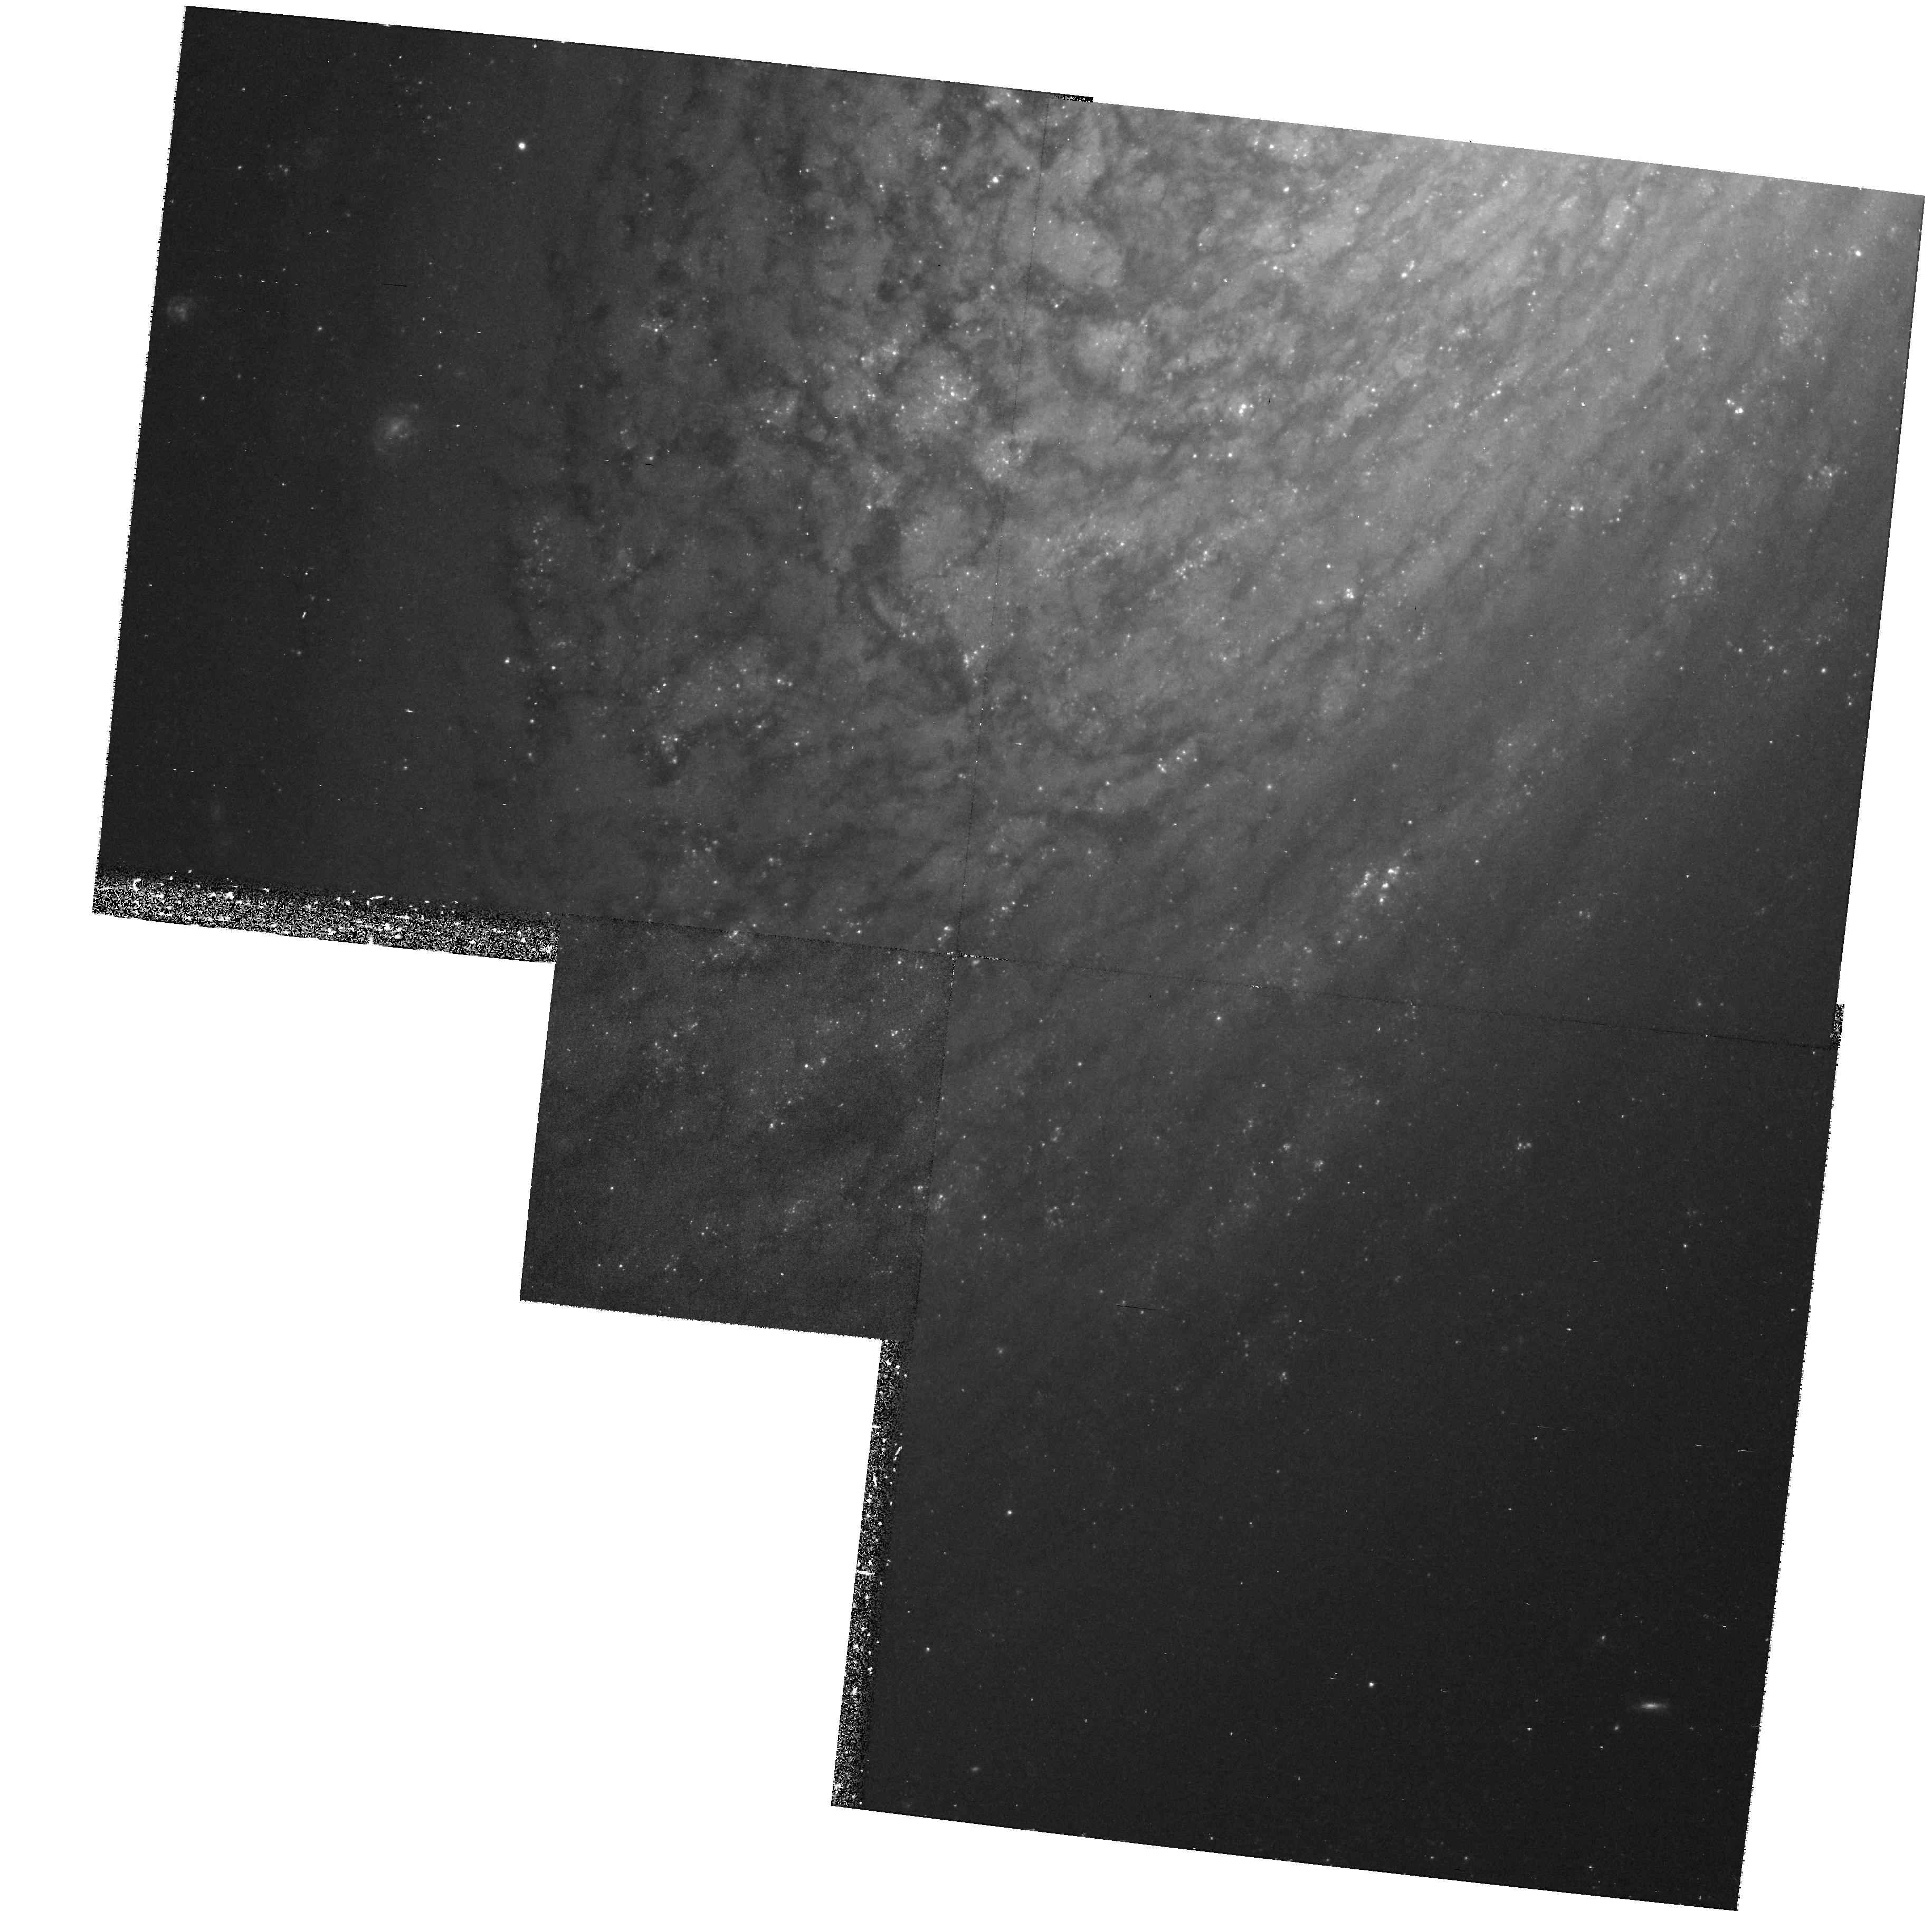
Target: NGC2841. Instrument: WFPC2/PC. Filter: F555W. Exposure: 37 min. Observation ID: hst_8322_06_wfpc2_pc_f555w_u5gc06

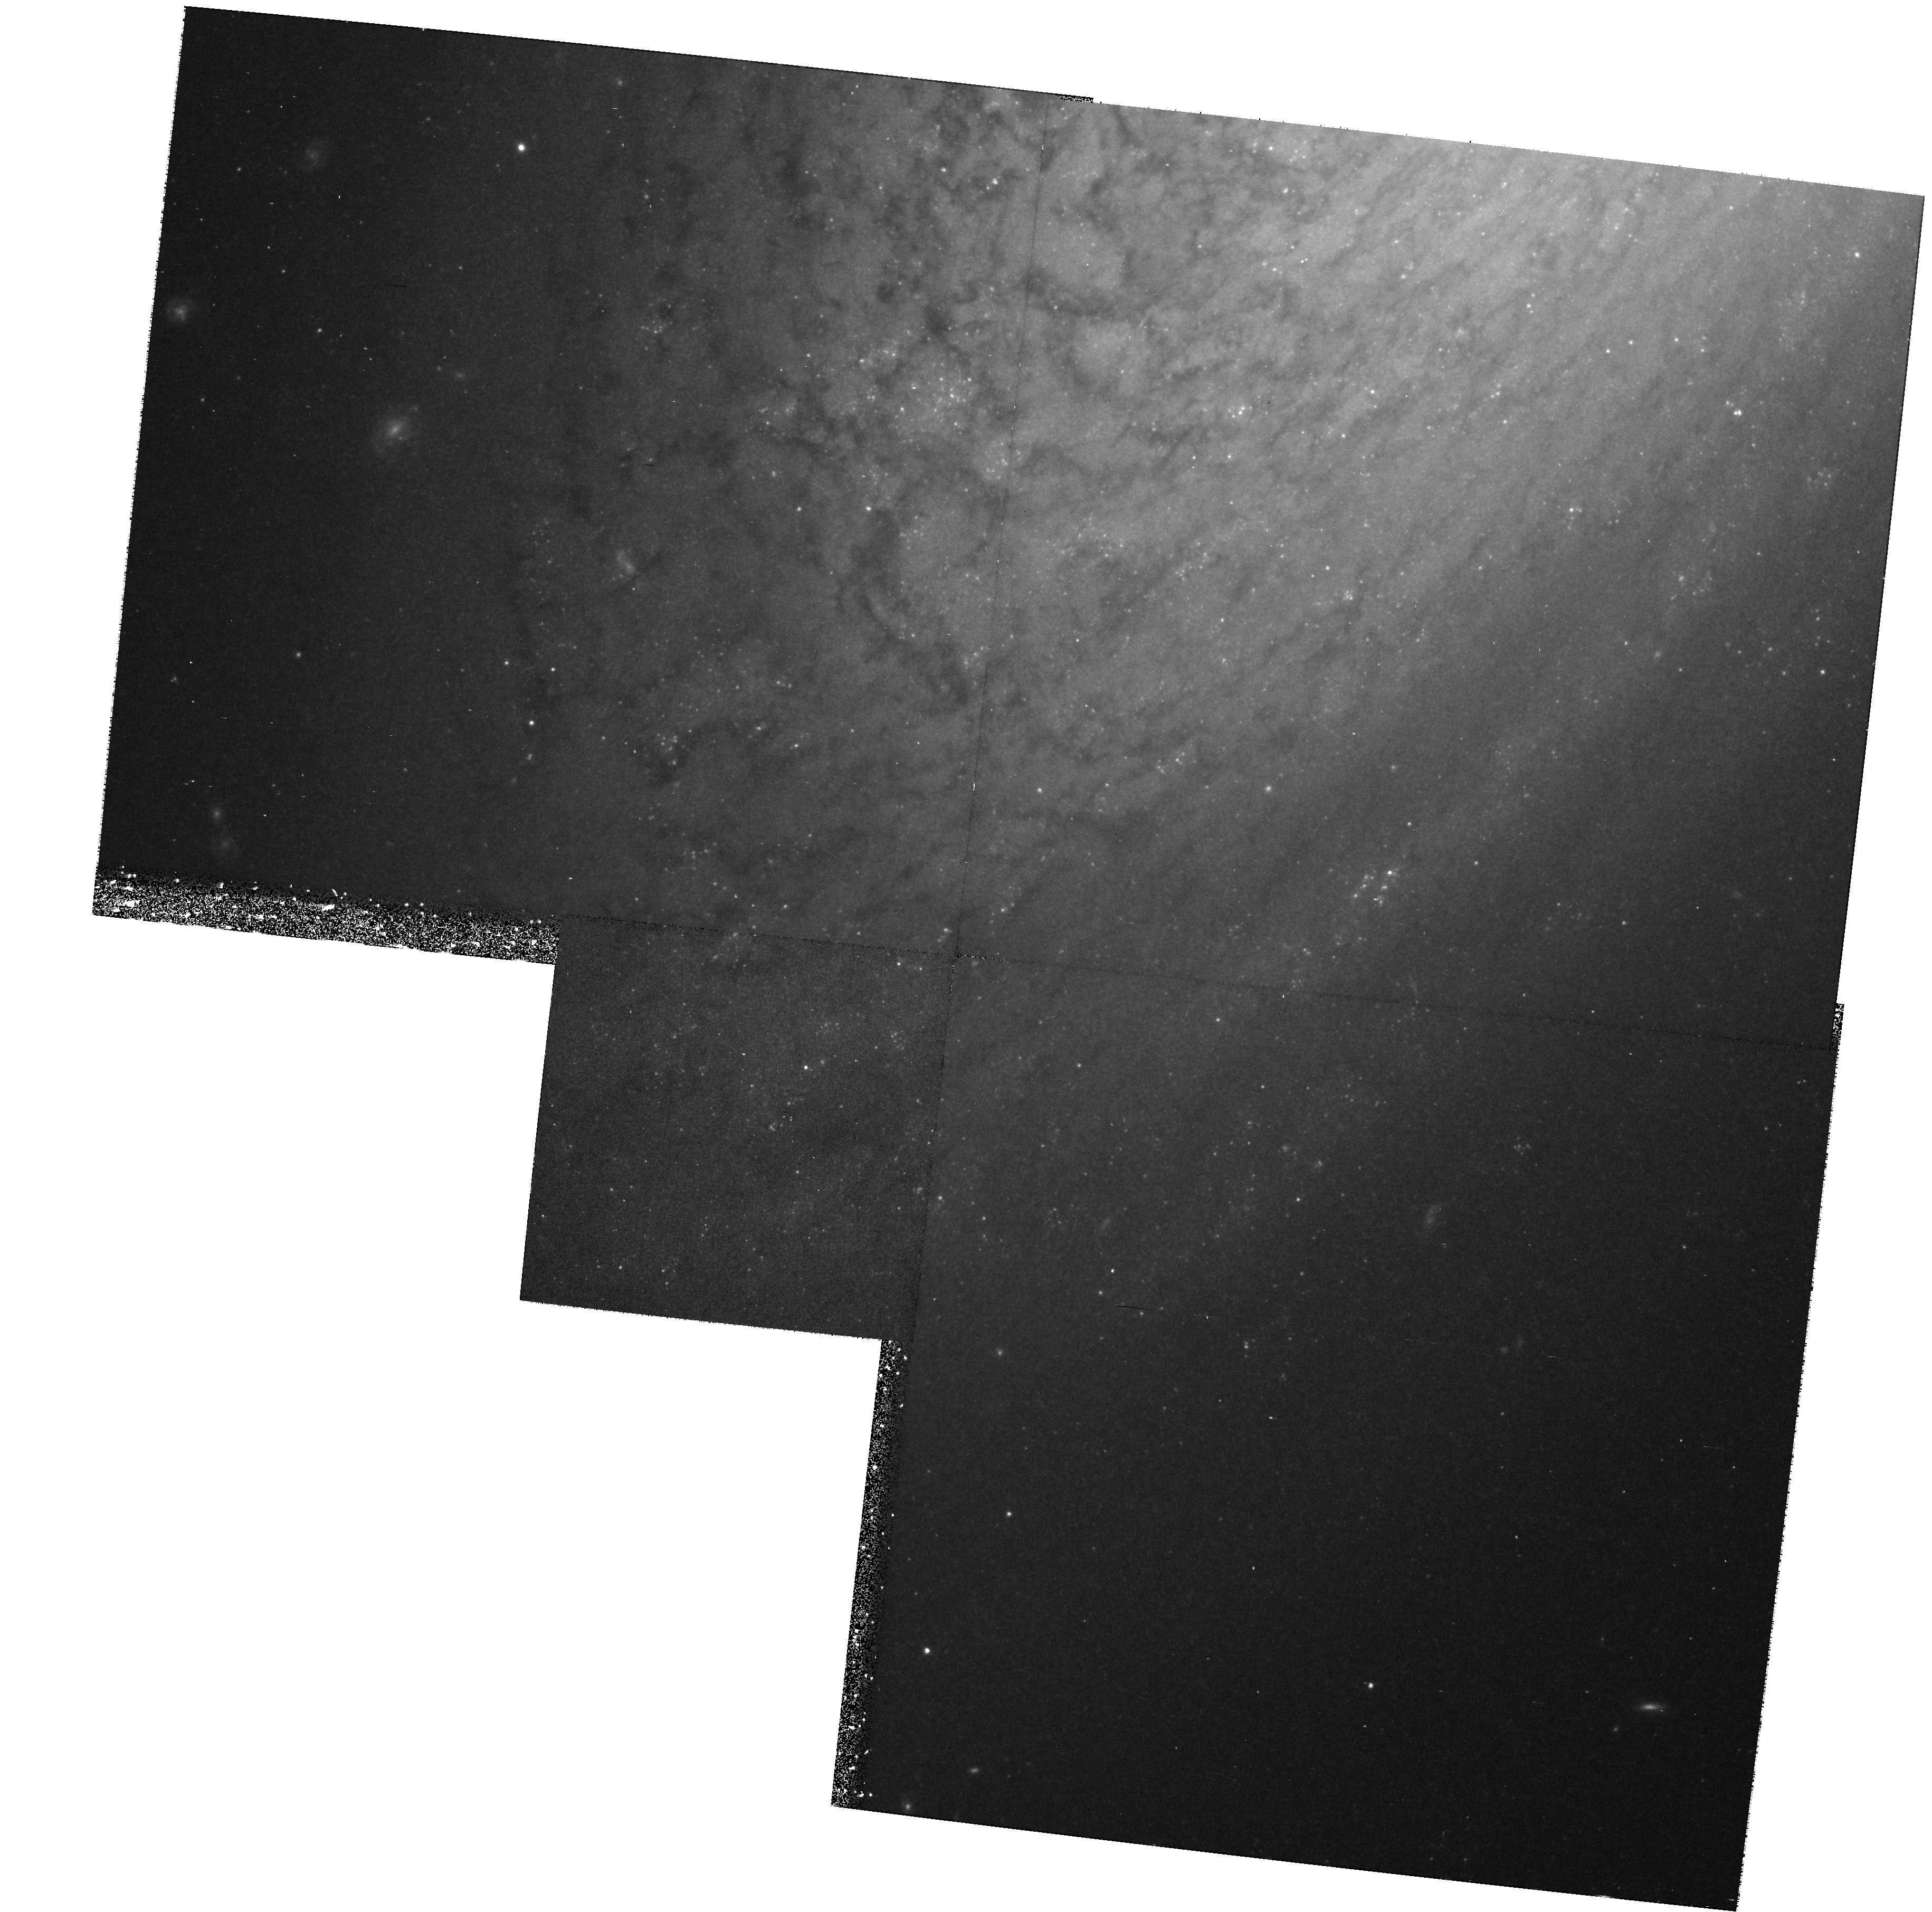
Target: NGC2841. Instrument: WFPC2/PC. Filter: F814W. Exposure: 37 min. Observation ID: hst_8322_07_wfpc2_pc_f814w_u5gc07

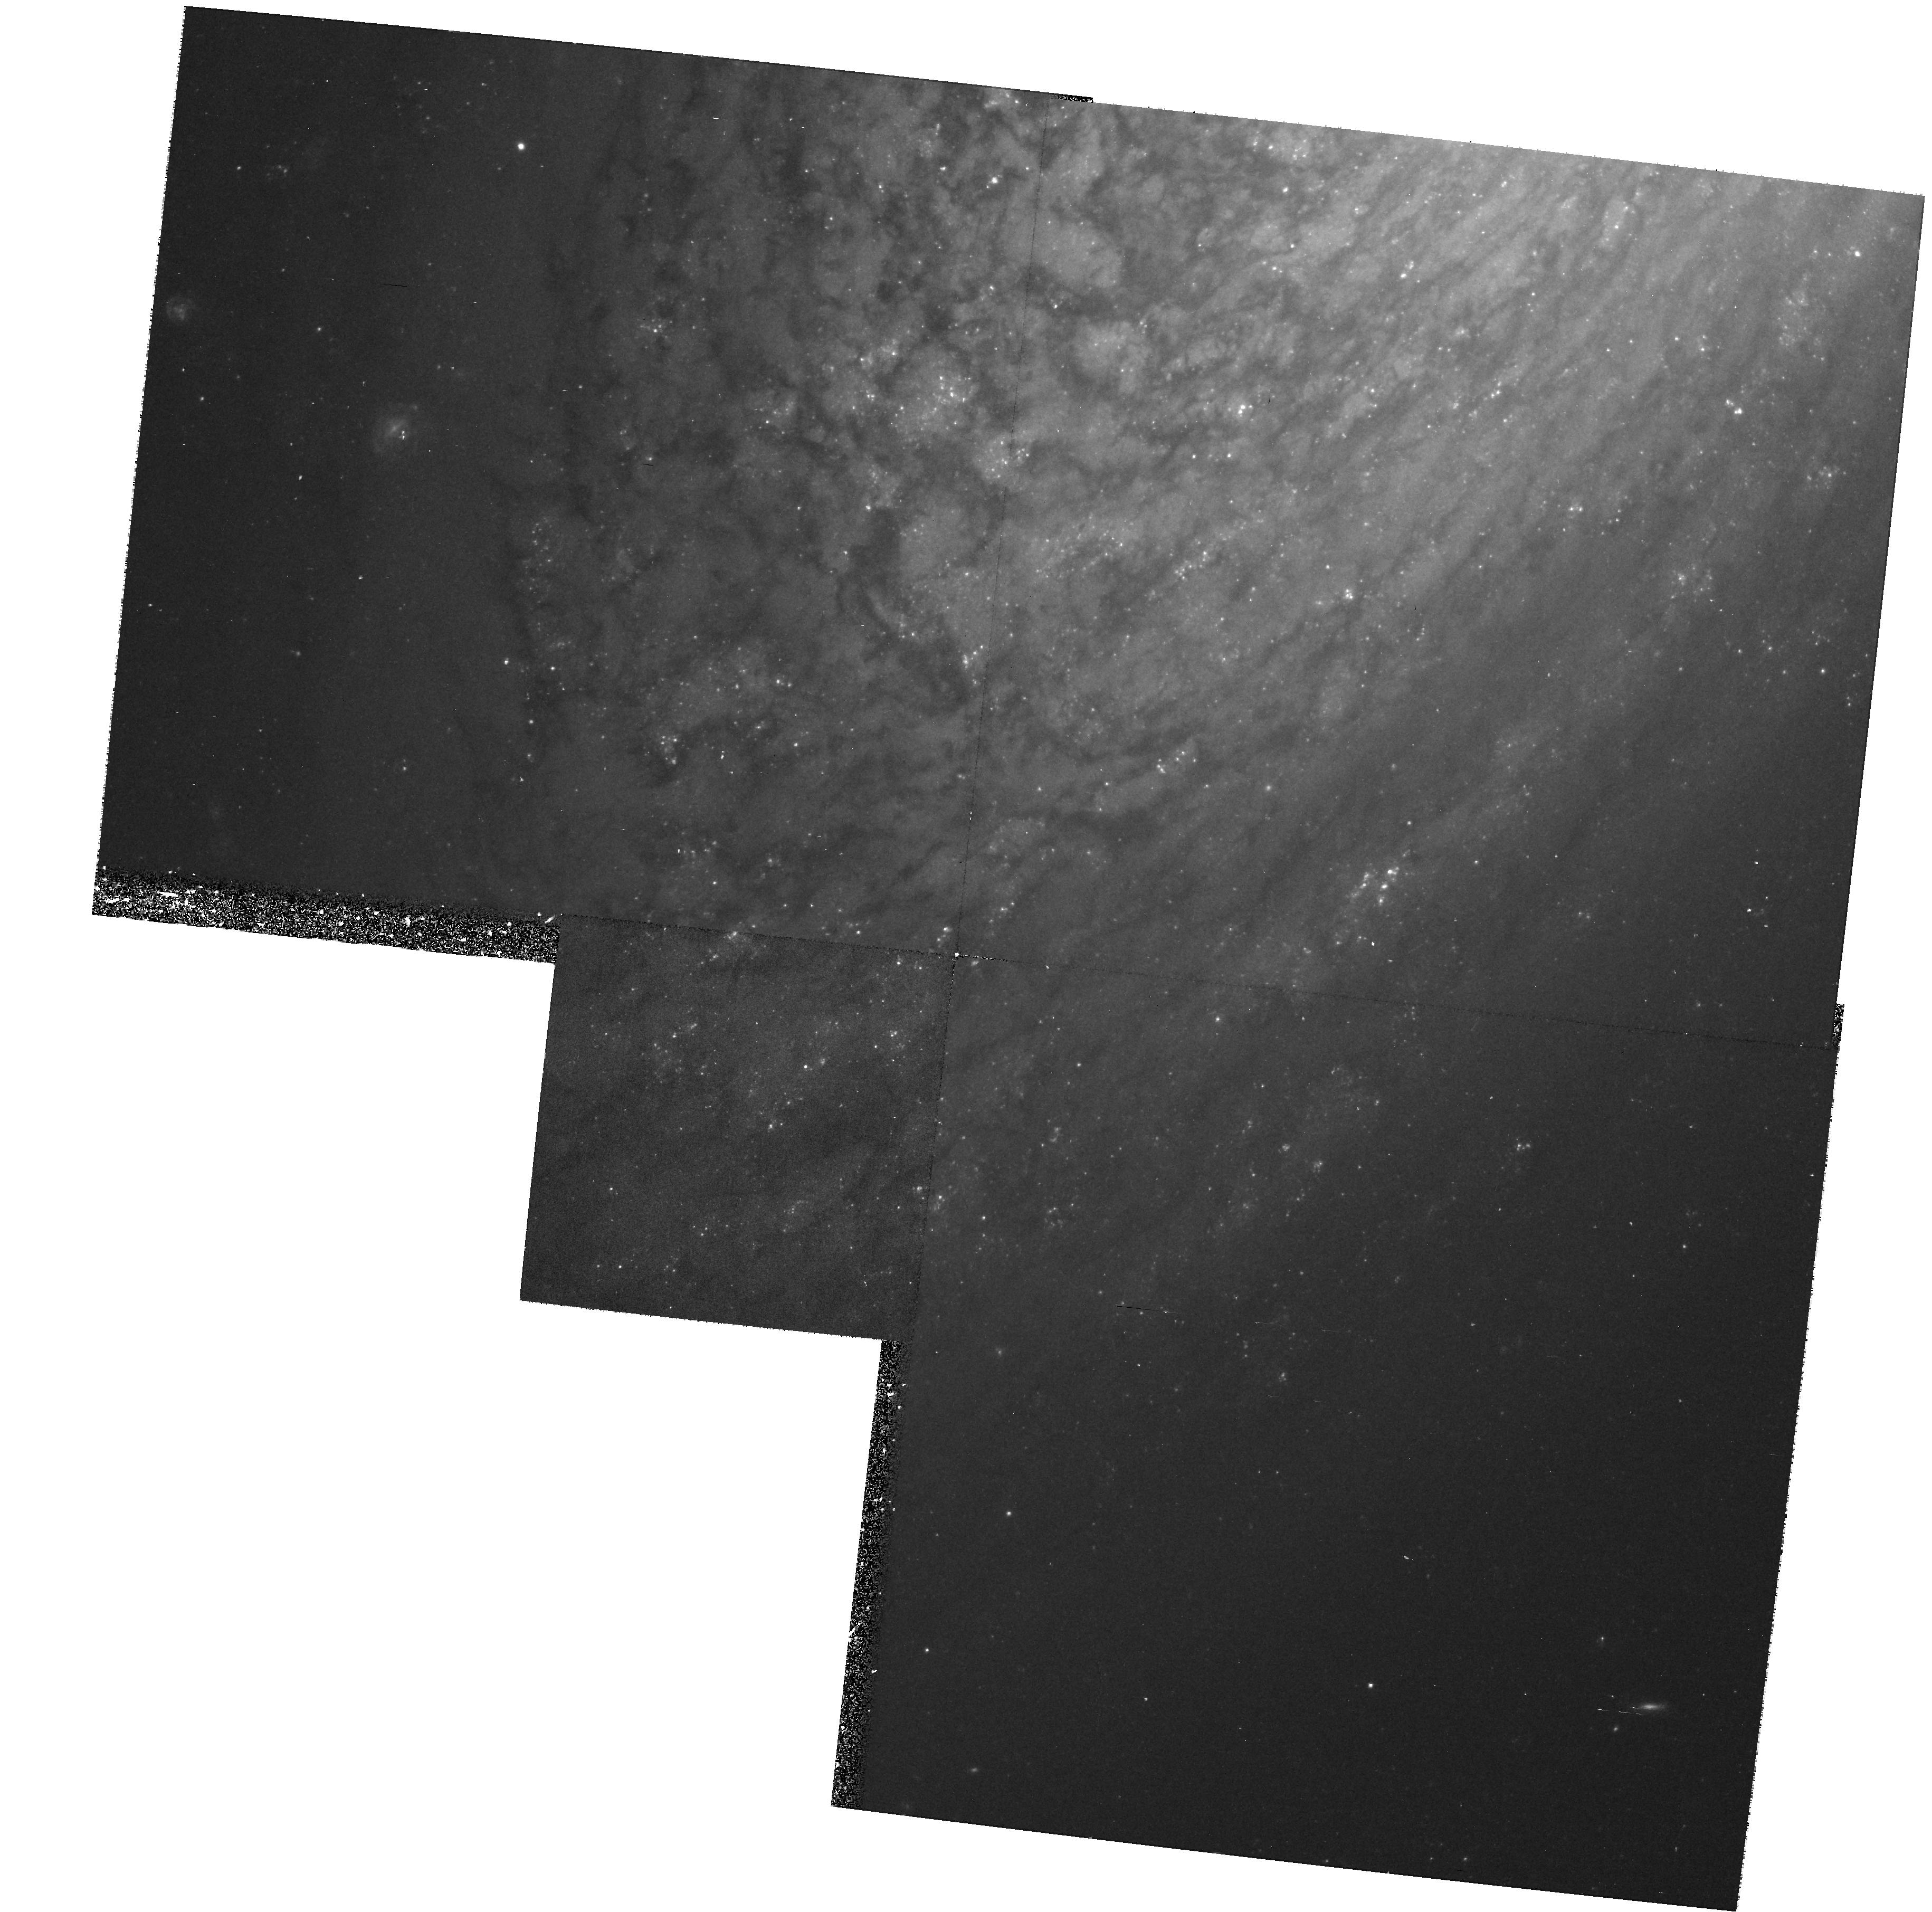
Target: NGC2841. Instrument: WFPC2/PC. Filter: F555W. Exposure: 37 min. Observation ID: hst_8322_01_wfpc2_pc_f555w_u5gc01

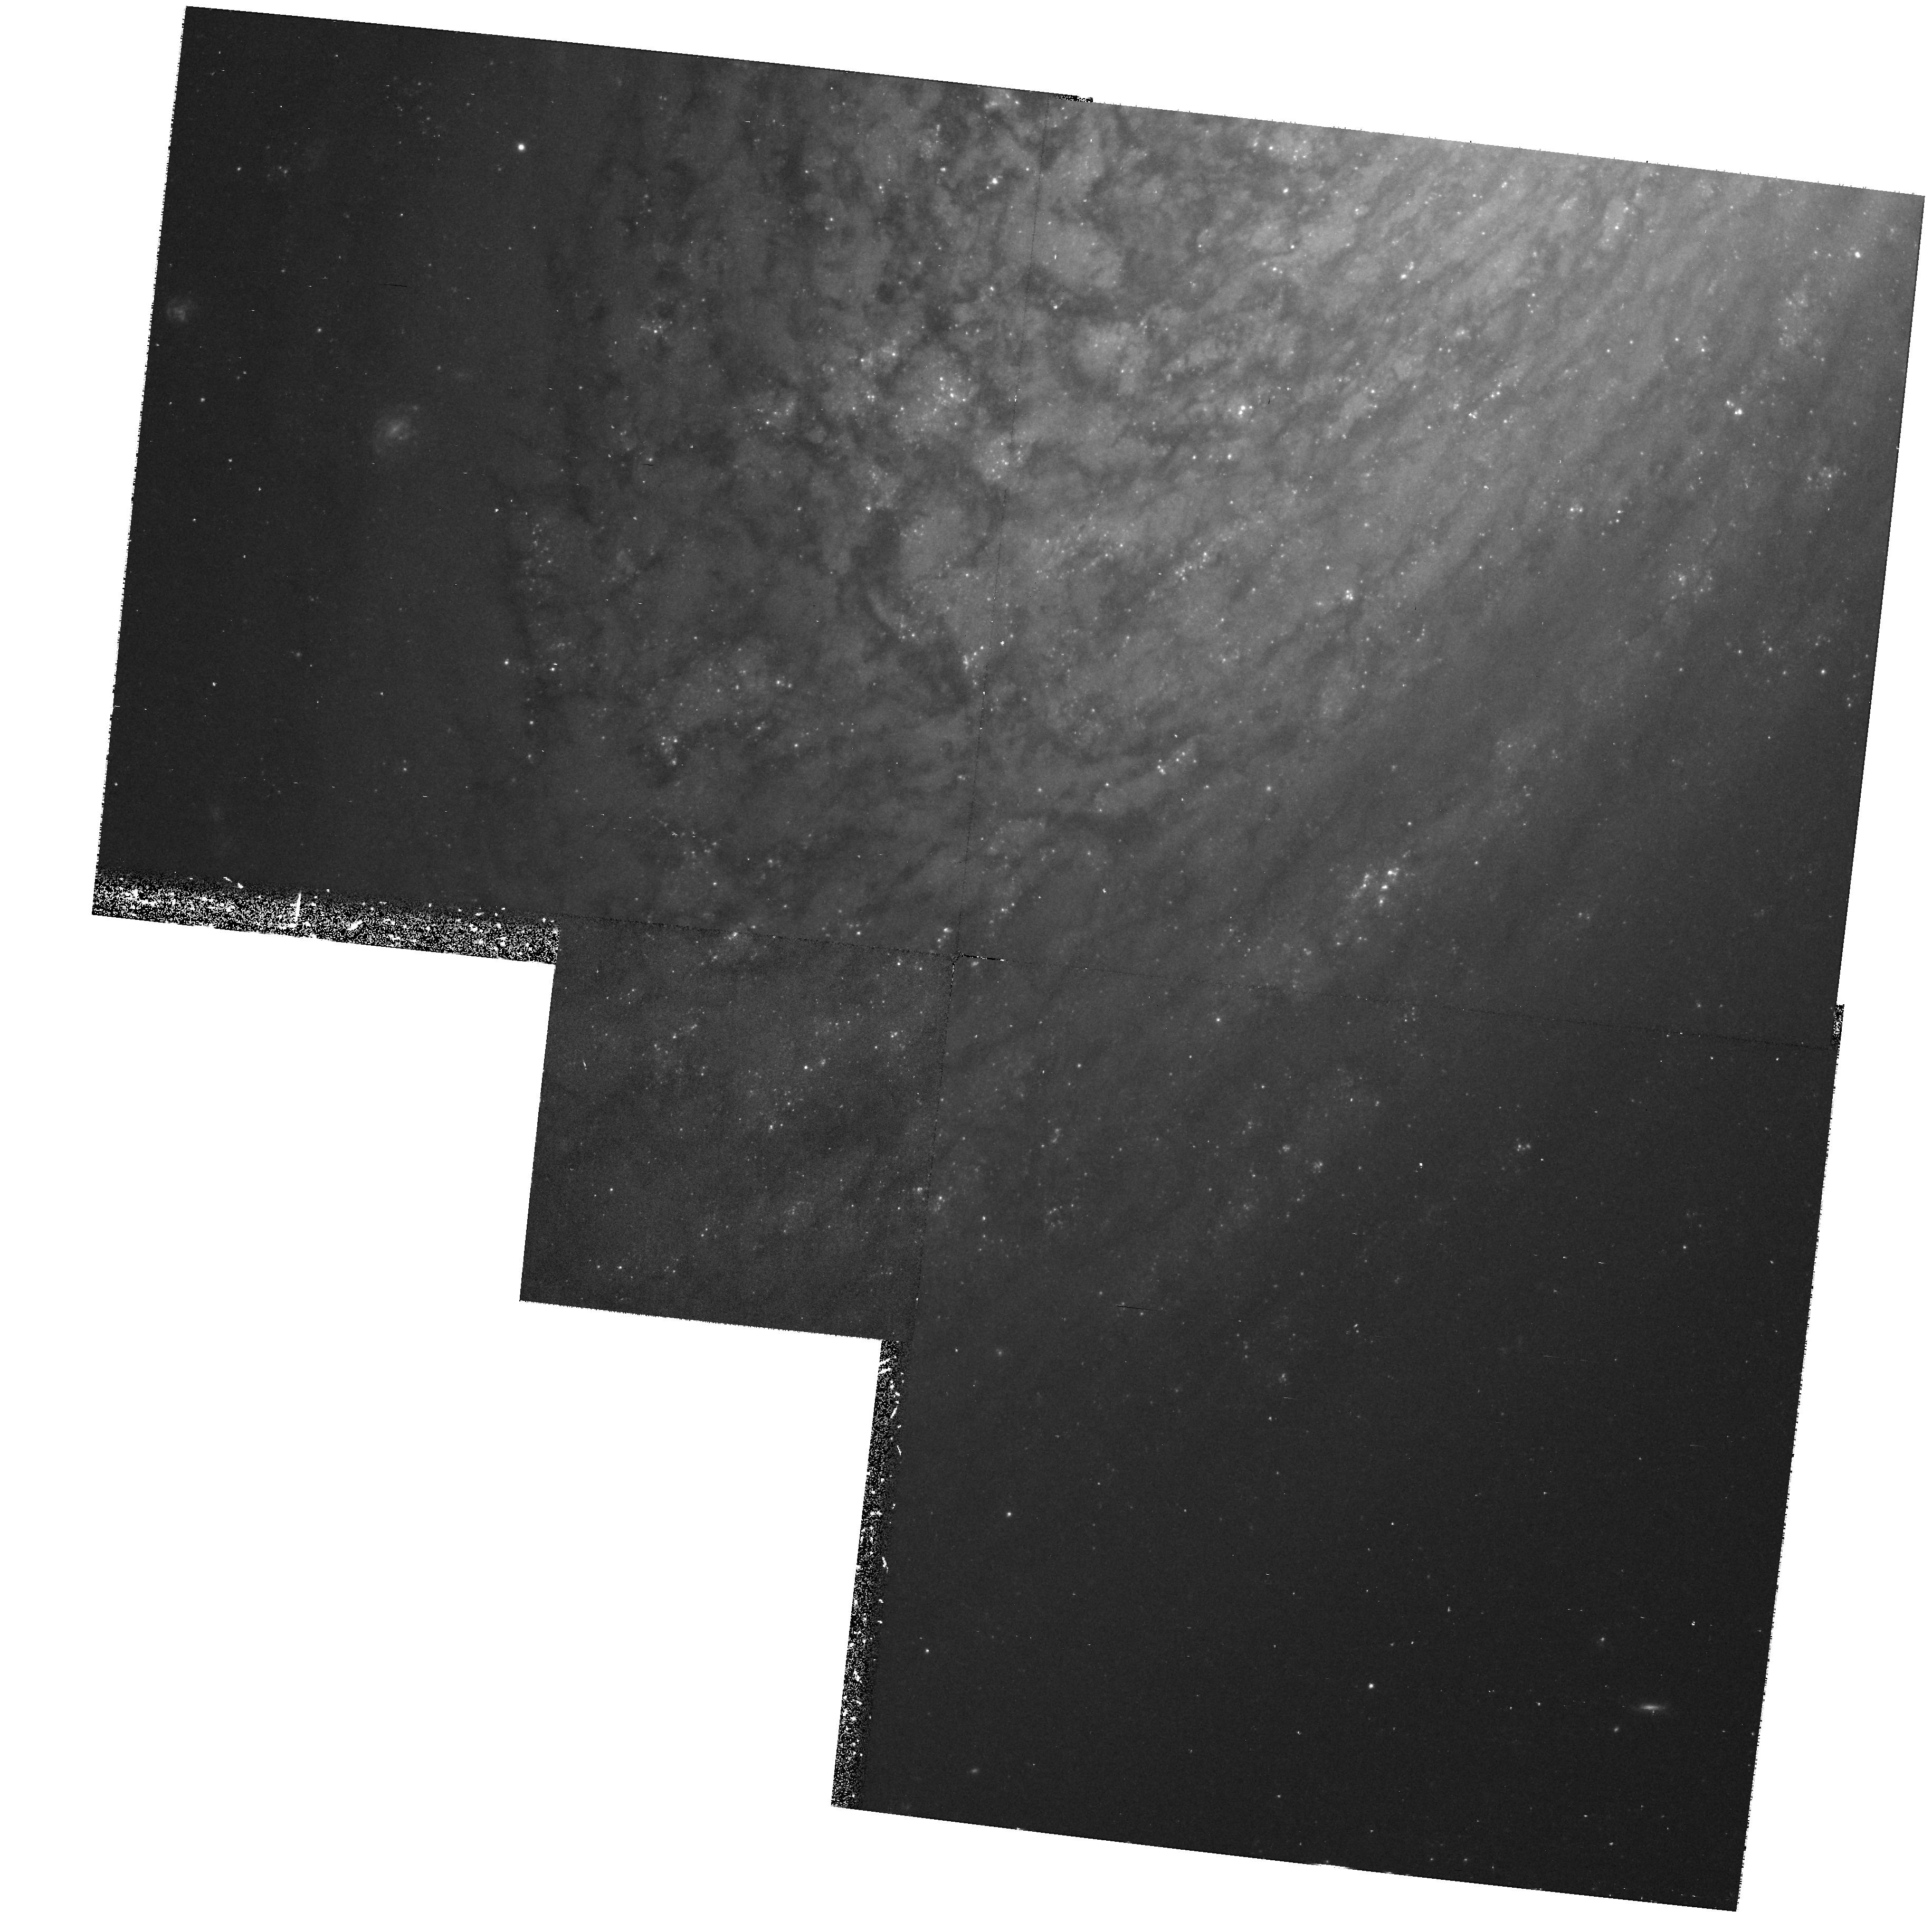
Target: NGC2841. Instrument: WFPC2/PC. Filter: F555W. Exposure: 37 min. Observation ID: hst_8322_07_wfpc2_pc_f555w_u5gc07

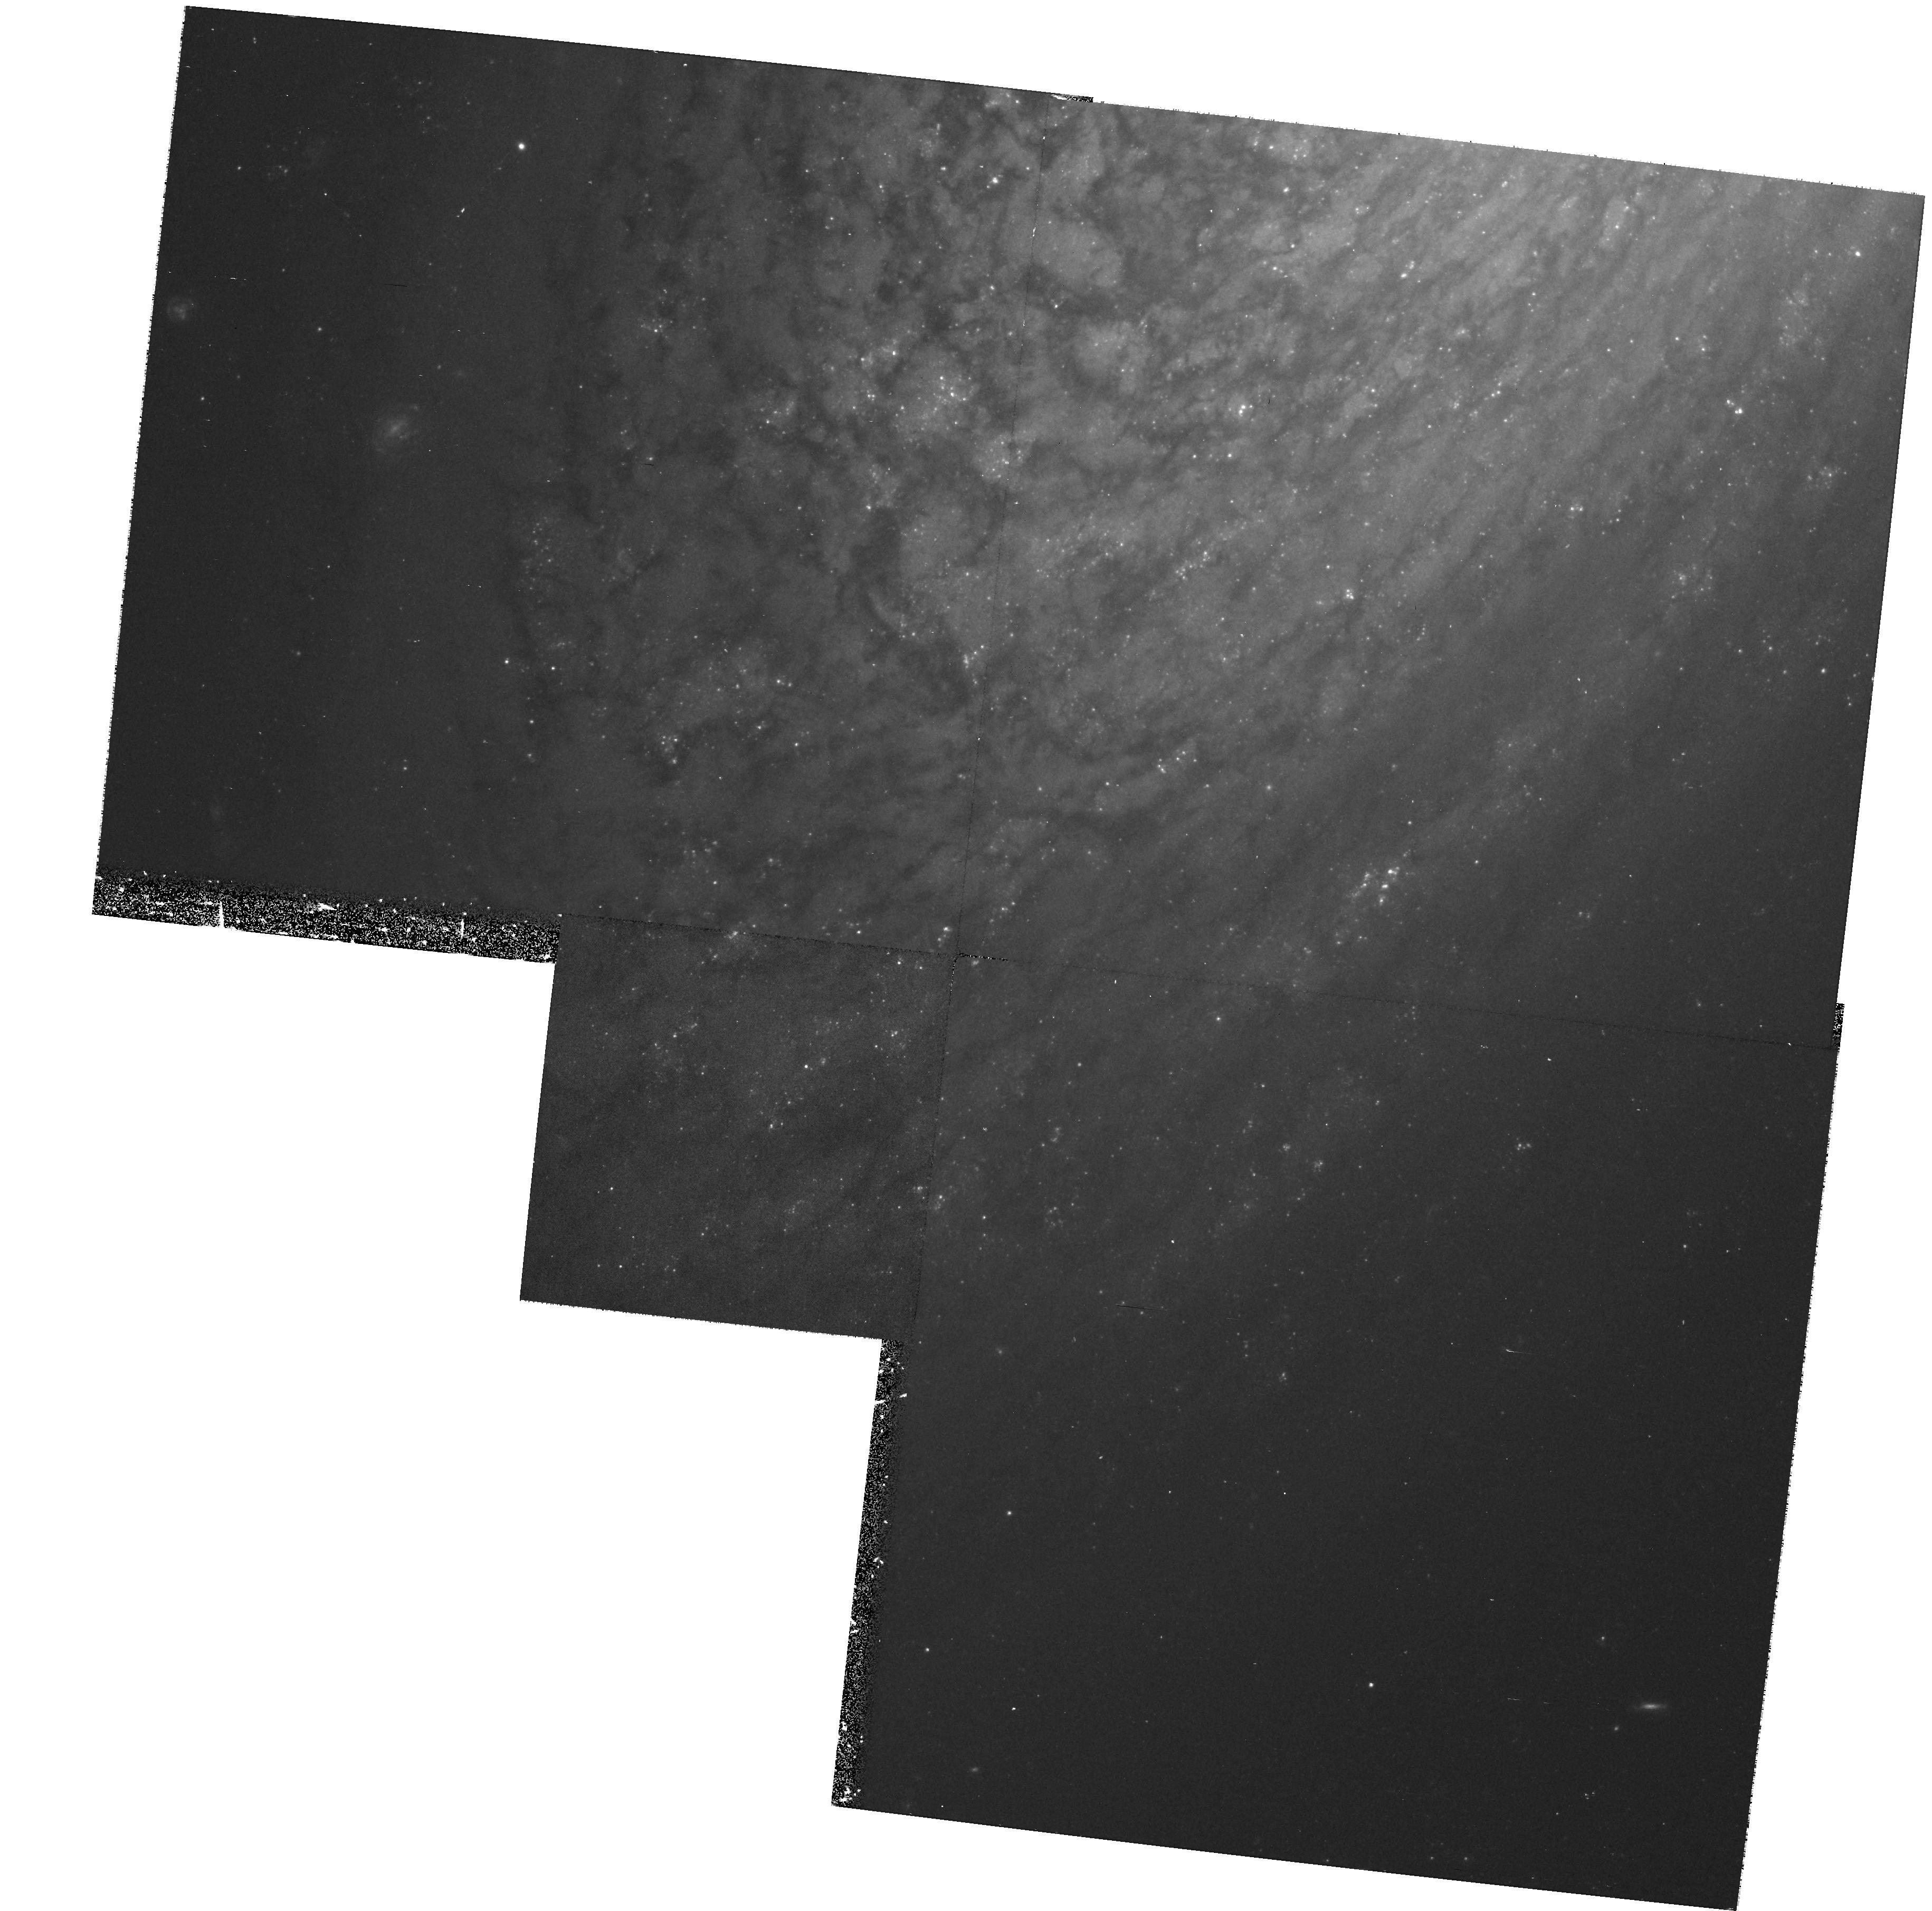
Target: NGC2841. Instrument: WFPC2/PC. Filter: F555W. Exposure: 37 min. Observation ID: hst_8322_03_wfpc2_pc_f555w_u5gc03

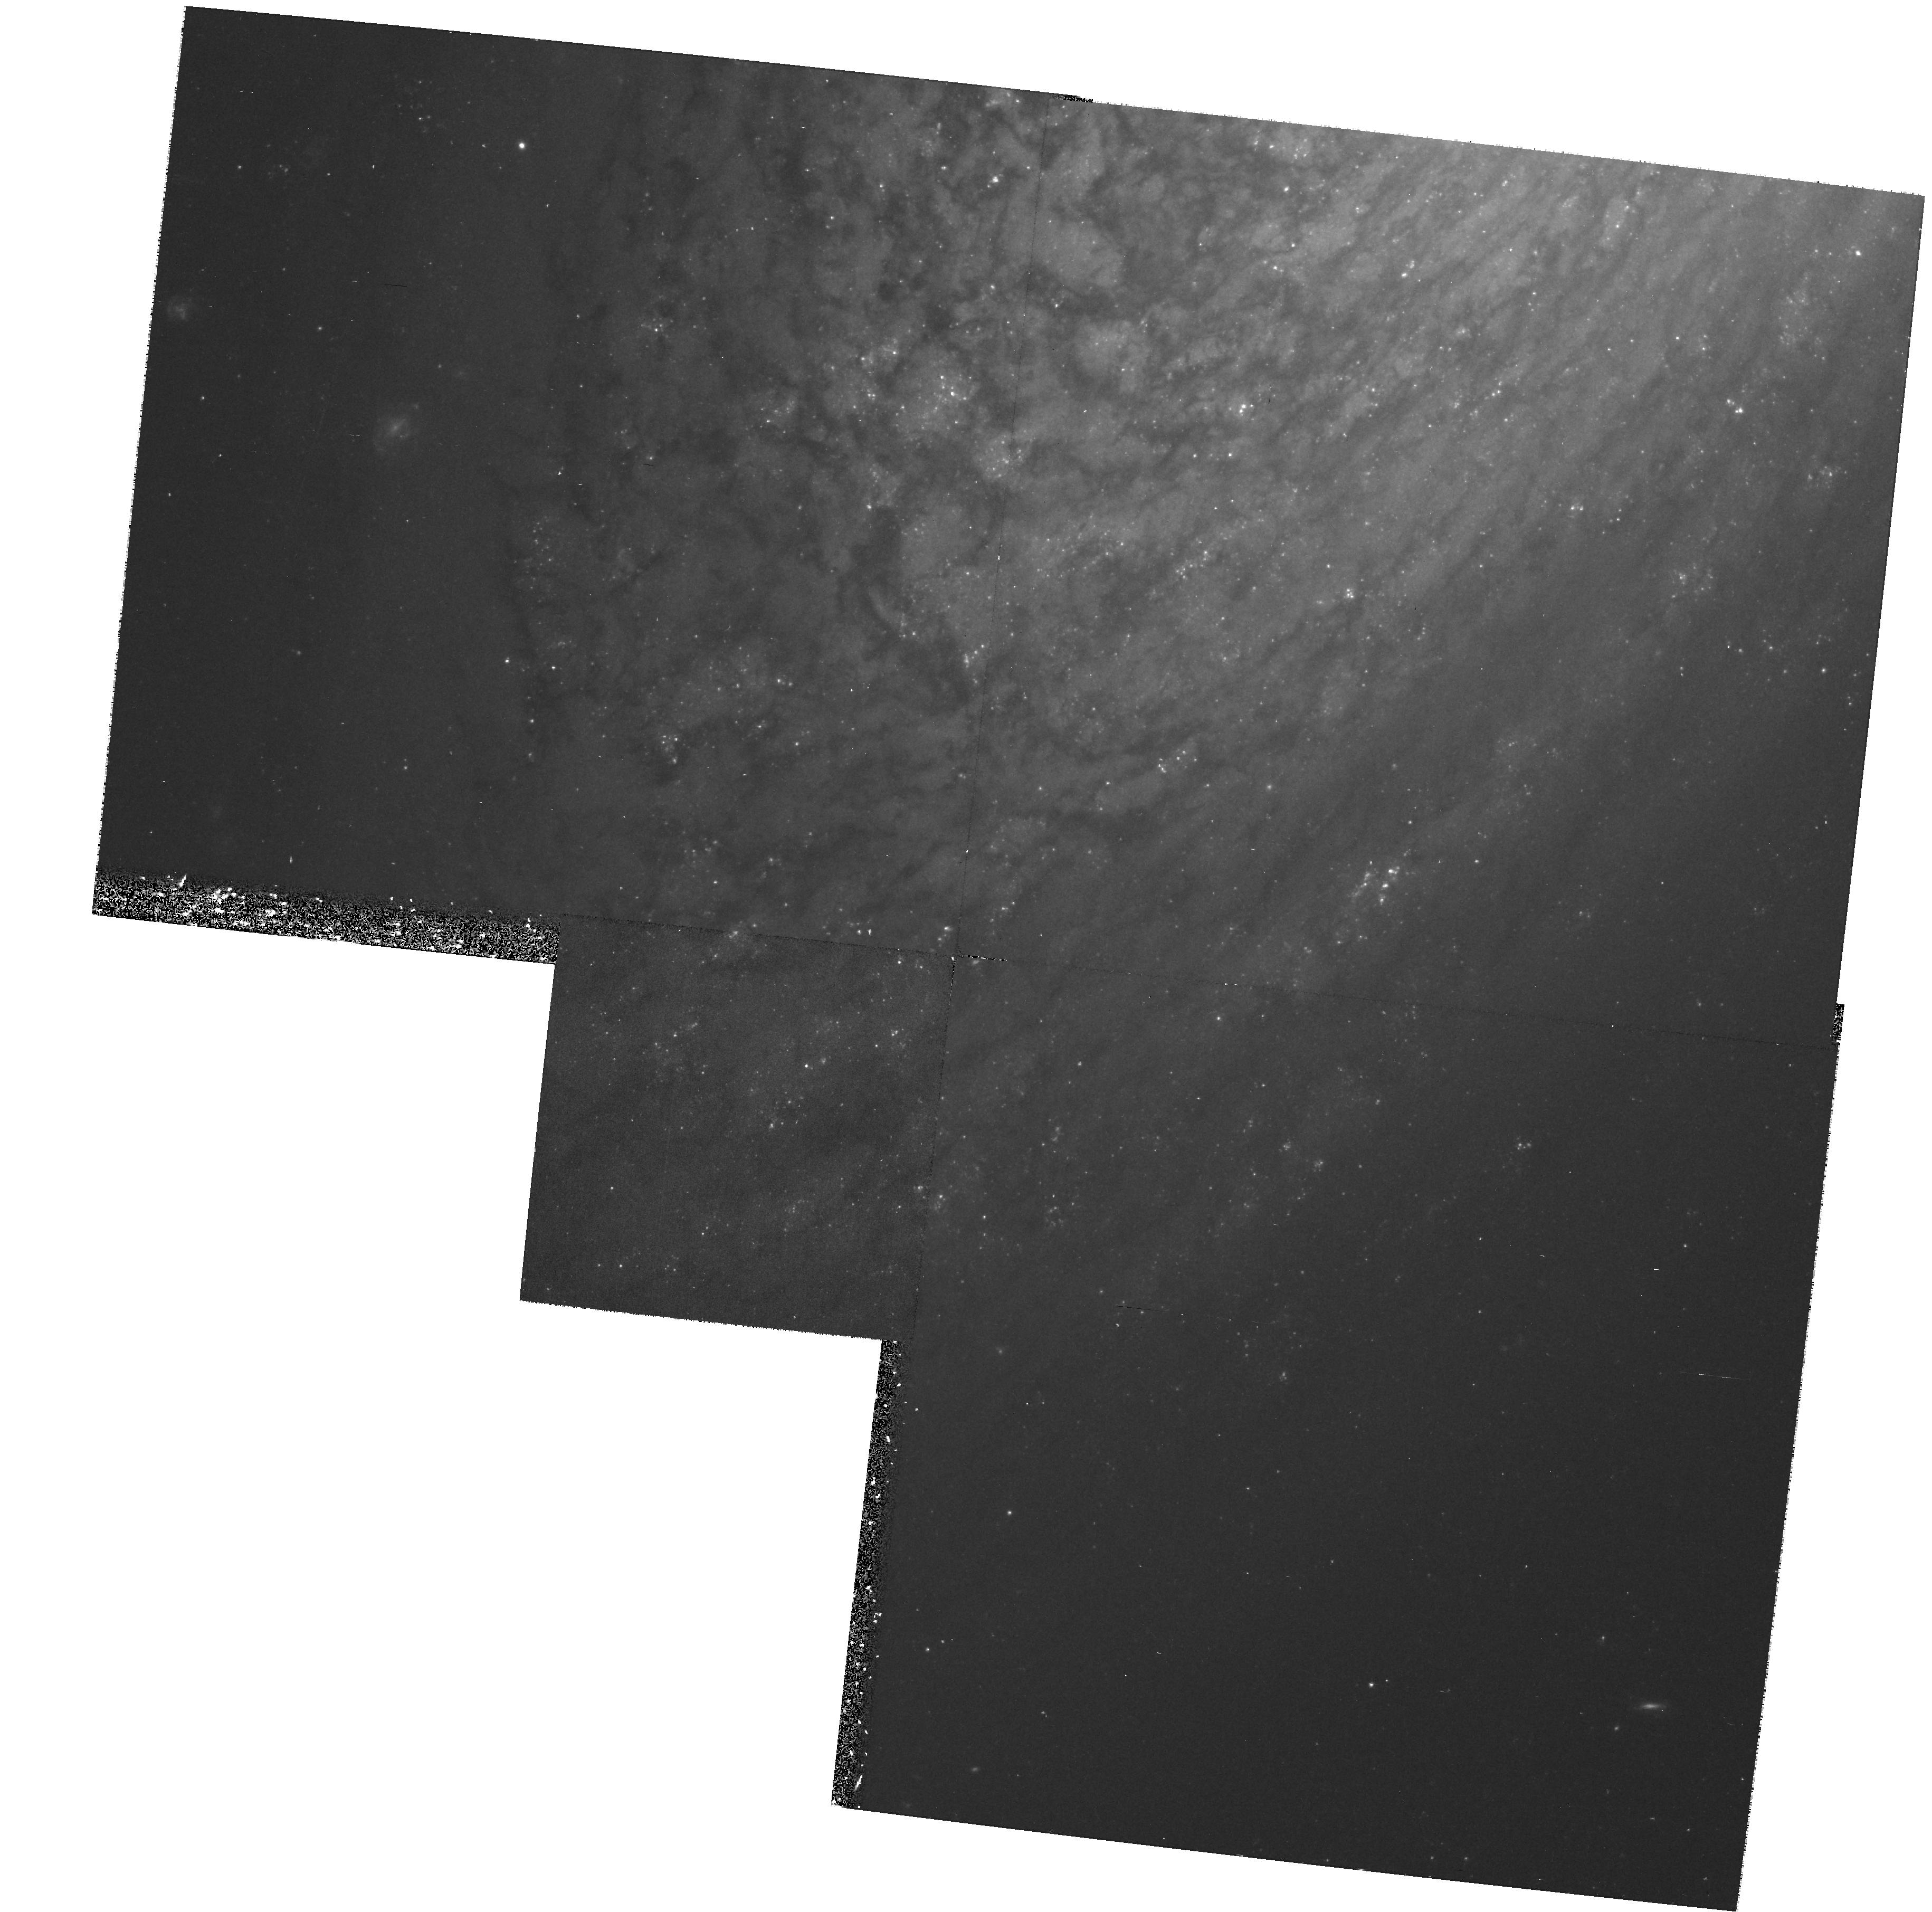
Target: NGC2841. Instrument: WFPC2/PC. Filter: F555W. Exposure: 37 min. Observation ID: hst_8322_09_wfpc2_pc_f555w_u5gc09

The Distance to NGC 2841: Improving the TF Calibration and Definitively Testing MOND (PI: Bothun, Gregory D.)

This proposal aims to measure a distance to the spiral galaxy NGC 2841 using Cepheid variables. NGC 2841 provides a unique opportunity to simultaneously probe three separate phenomenon in extragalactic astronomy: 1) It will provide the highest rotational velocity data point for the Cepheid based calibration of the I-band Tully -Fisher relation and thus will firmly determine if this relation experiences curvature or remains linear all the way out to high rotational velocities. 2) It has hosted two SN Ia events; both of which have good photometry (1957A and 1972R)- this significantly adds to the number of calibrators for the SN Ia distance scale; 3) If its distance can be shown to be significantly less than 19.5 MPC, then MOND can be definitively ruled out because NGC 2841 will require a value of a_o substantially in excess of the empirically determined "universal" value. The current estimated distances for NGC 2841 range from 9--20 Mpc. An accurate determination of this distance, based on HST detection and measurements of its Cepheids, will therefore have an important and distinctive impact in these three areas.